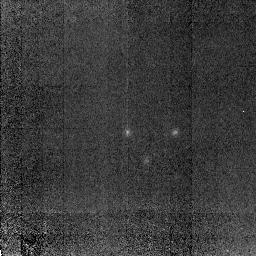
Target: 53W091. Instrument: NICMOS/NIC2. Filter: POL0L. Exposure: 1.3 h. Observation ID: n4ac04040

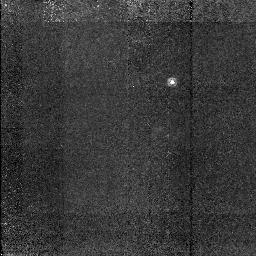
Target: TX0830+191. Instrument: NICMOS/NIC2. Filter: POL0L. Exposure: 1.3 h. Observation ID: n4ac01030

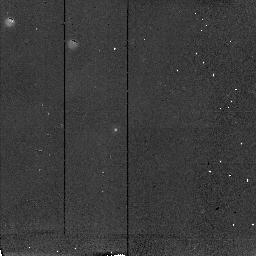
Target: STAR53W091. Instrument: NICMOS/NIC2. Filter: POL240L. Exposure: 9 min. Observation ID: n4ac04090

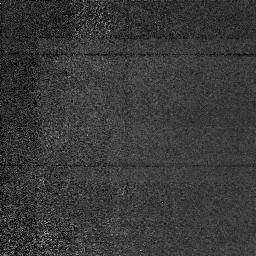
Target: GEN53W091. Instrument: NICMOS/NIC1. Filter: POL240S. Exposure: 1.3 h. Observation ID: n4ac04030

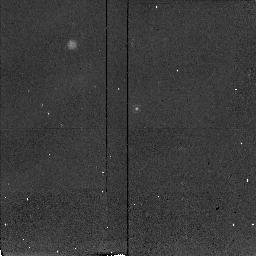
Target: STAR53W091. Instrument: NICMOS/NIC2. Filter: POL120L. Exposure: 9 min. Observation ID: n4ac04080

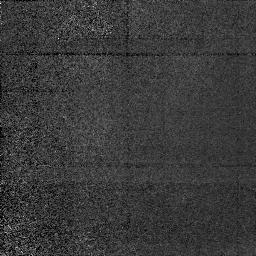
Target: GEN53W091. Instrument: NICMOS/NIC1. Filter: POL0S. Exposure: 1.3 h. Observation ID: n4ac04010

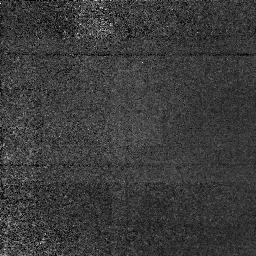
Target: GEN53W091. Instrument: NICMOS/NIC1. Filter: POL120S. Exposure: 1.3 h. Observation ID: n4ac04020

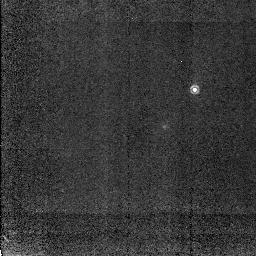
Target: TX0830+191. Instrument: NICMOS/NIC2. Filter: POL240L. Exposure: 1.3 h. Observation ID: n4ac02050

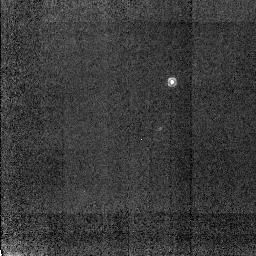
Target: TX0830+191. Instrument: NICMOS/NIC2. Filter: POL240L. Exposure: 1.3 h. Observation ID: n4ac01050

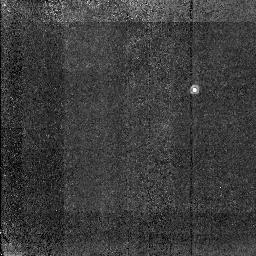
Target: TX0830+191. Instrument: NICMOS/NIC2. Filter: POL0L. Exposure: 1.3 h. Observation ID: n4ac02030

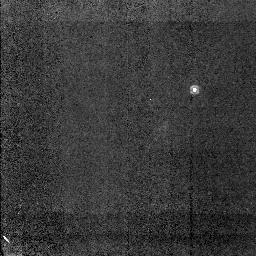
Target: TX0830+191. Instrument: NICMOS/NIC2. Filter: POL120L. Exposure: 1.3 h. Observation ID: n4ac02040

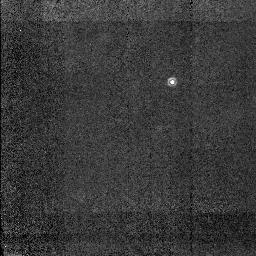
Target: TX0830+191. Instrument: NICMOS/NIC2. Filter: POL120L. Exposure: 1.3 h. Observation ID: n4ac01040

High Redshift Reflection Nebulae (PI: Chambers, Kenneth)

The spatially extended K band light from high redshift (z~2) radio galaxies cannot be dominated by stars. These objects are giant reflection nebulae rather than ``galaxies''. Ground based multi-color polarimetry has recently shown that these objects are highly polarized ($ ~ 40 \ in K band. There is a minimum in the polarization as a function of wavelength P(Lambda), consistent with models of dust scattering. The observed position angle of the polarization vector also changes systematically with wavelength, which could be due to dichroic extinction alone or with grain alignment. Our previous HST optical imaging polarimetry shows a coherent (non -tangential) pattern in the polarization field over very large (10 kpc) scales. This proposal is for HST NICMOS imaging polarimetry of three high redshift radio galaxies known to be highly polarized at K band. HST's greatest superiority in the infrared over ground based techniques is in infrared imaging polarimetry of faint objects. The observations will allow us to (i) characterize the morphology of the reflection nebulae and the associated polarization field (ii) infer the distribution of the dust (e.g wind vs. dust halo) and some of the properties of the dust, (iii) place constraints on the underlying stellar population of the host object and (iv) investigate the ramifications of these objects for galaxy formation and evolution. A coordinated parallel observing program is also proposed.